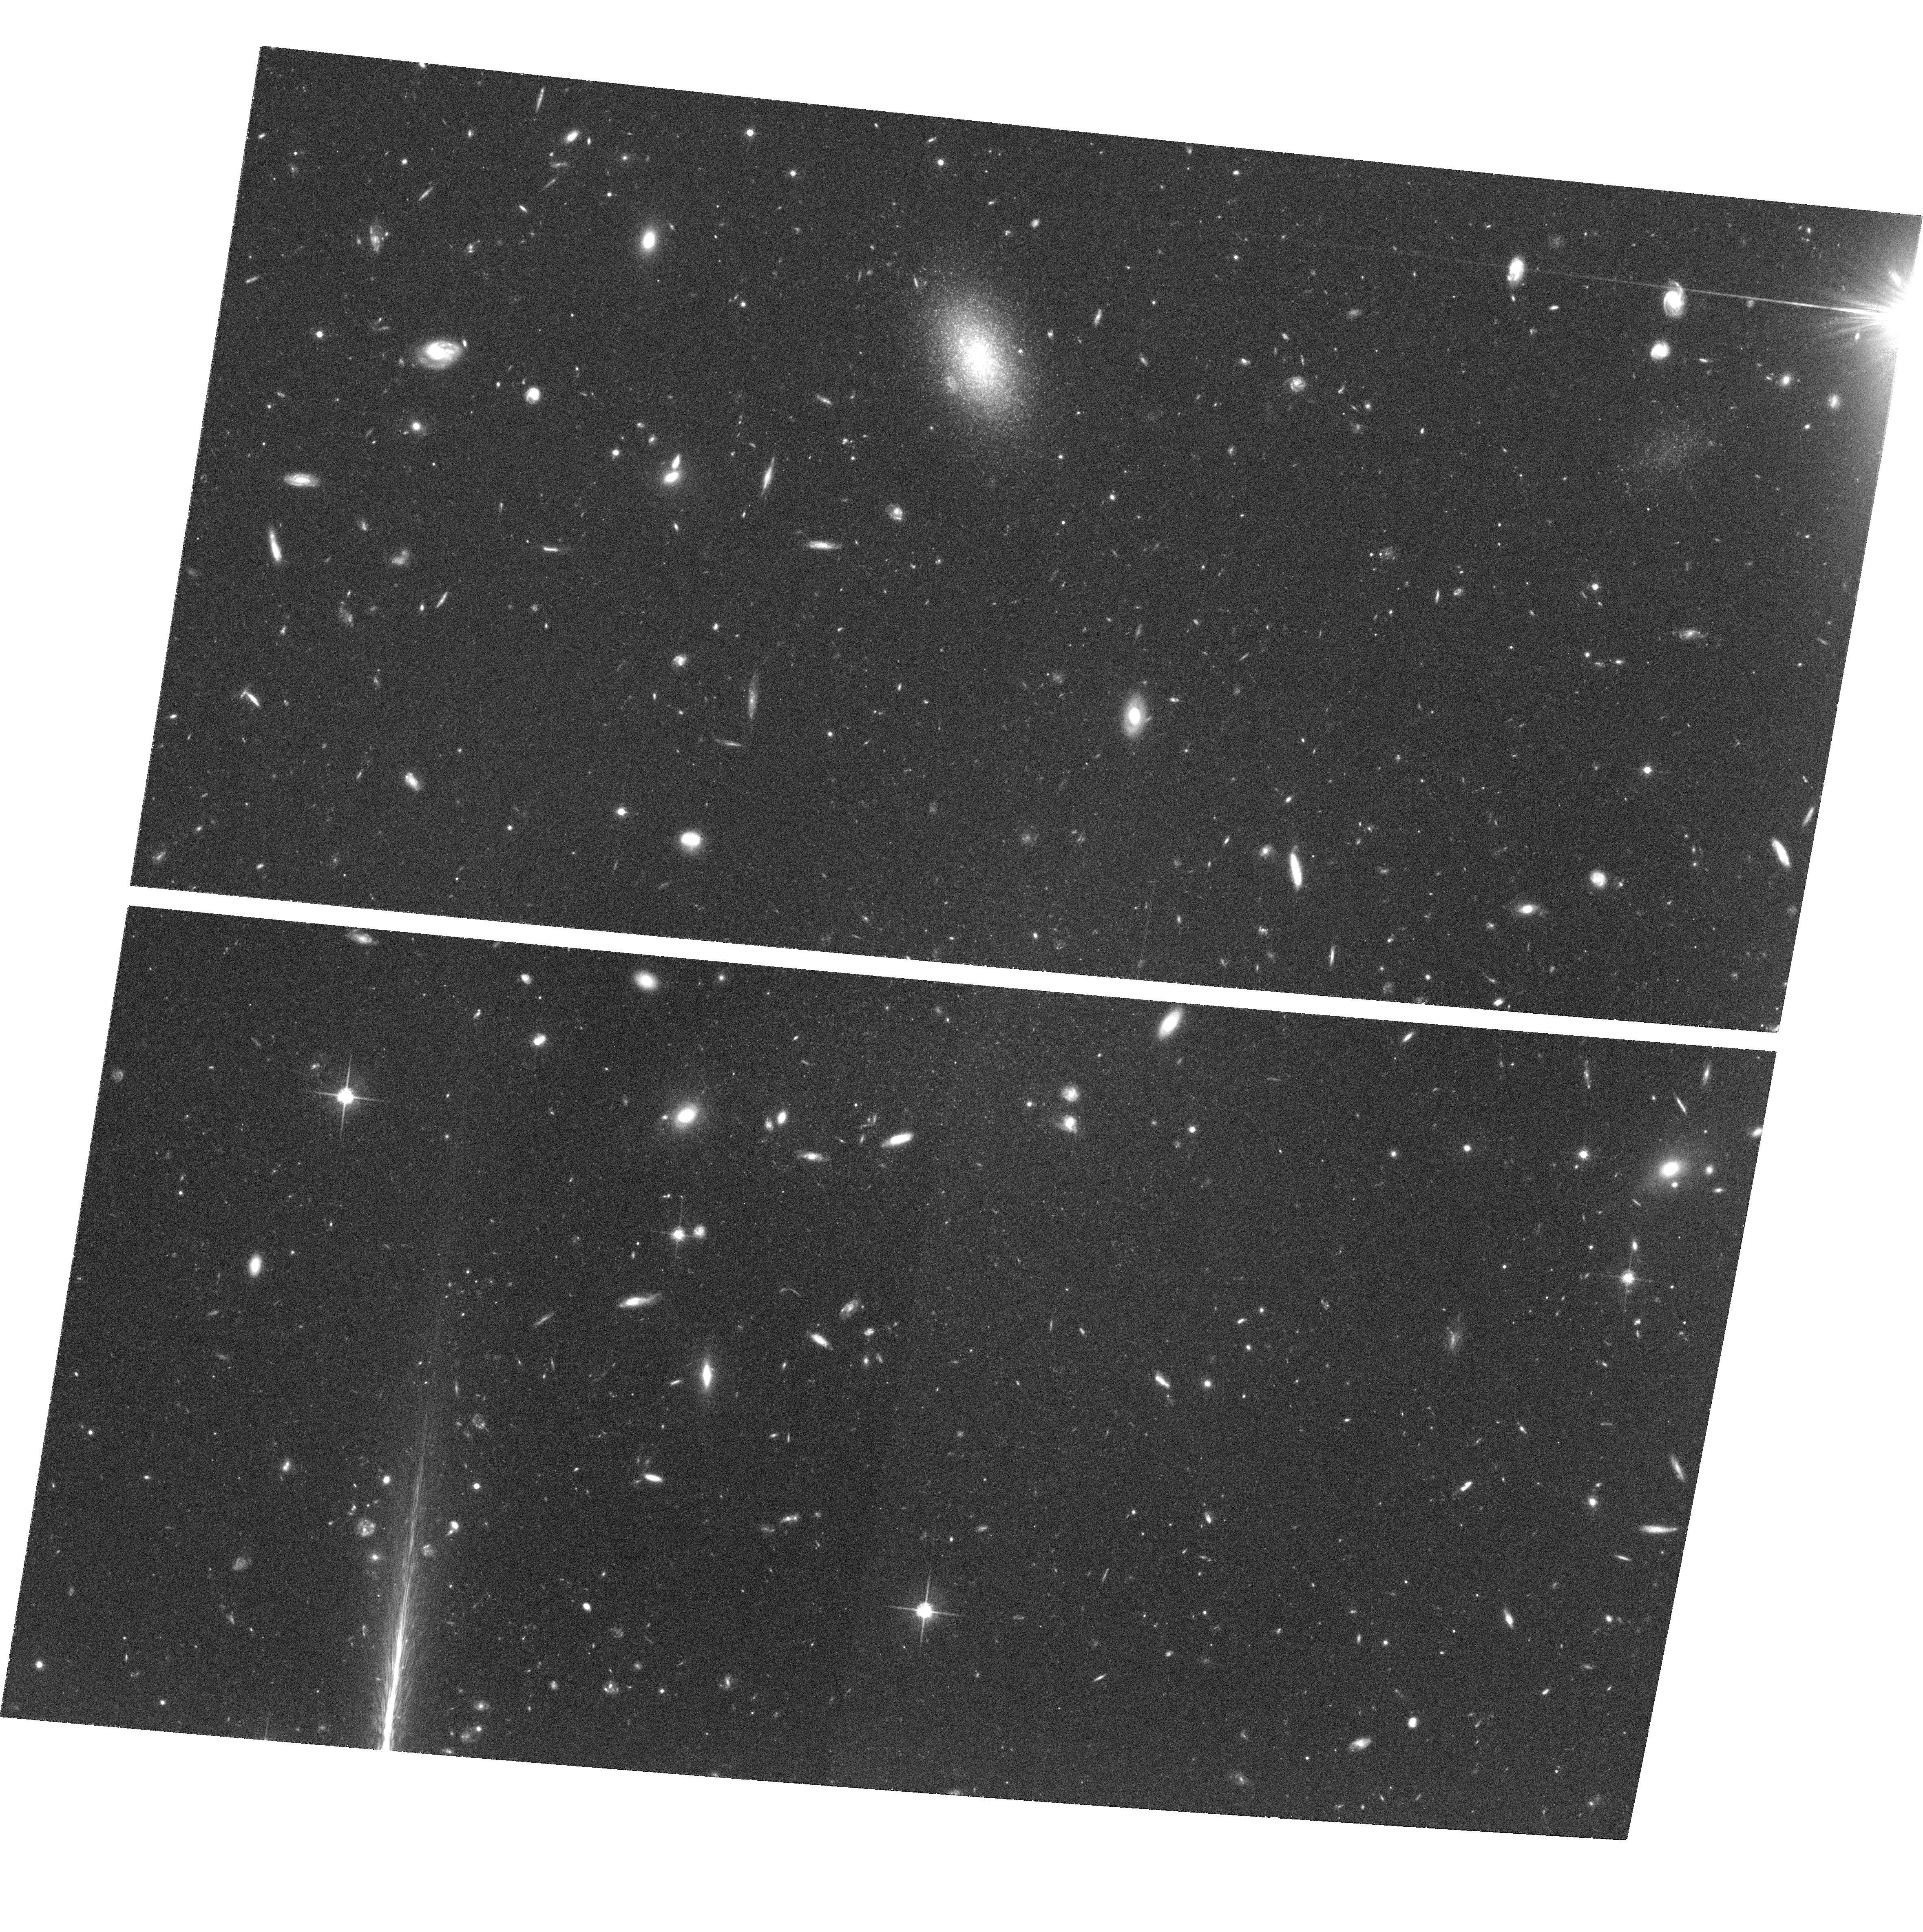
Target: GAL-122648+132118
Instrument: ACS/WFC
Filter: F814W
Exposure: 1.3 h
Observation ID: hst_9363_05_acs_wfc_f814w_j8d805

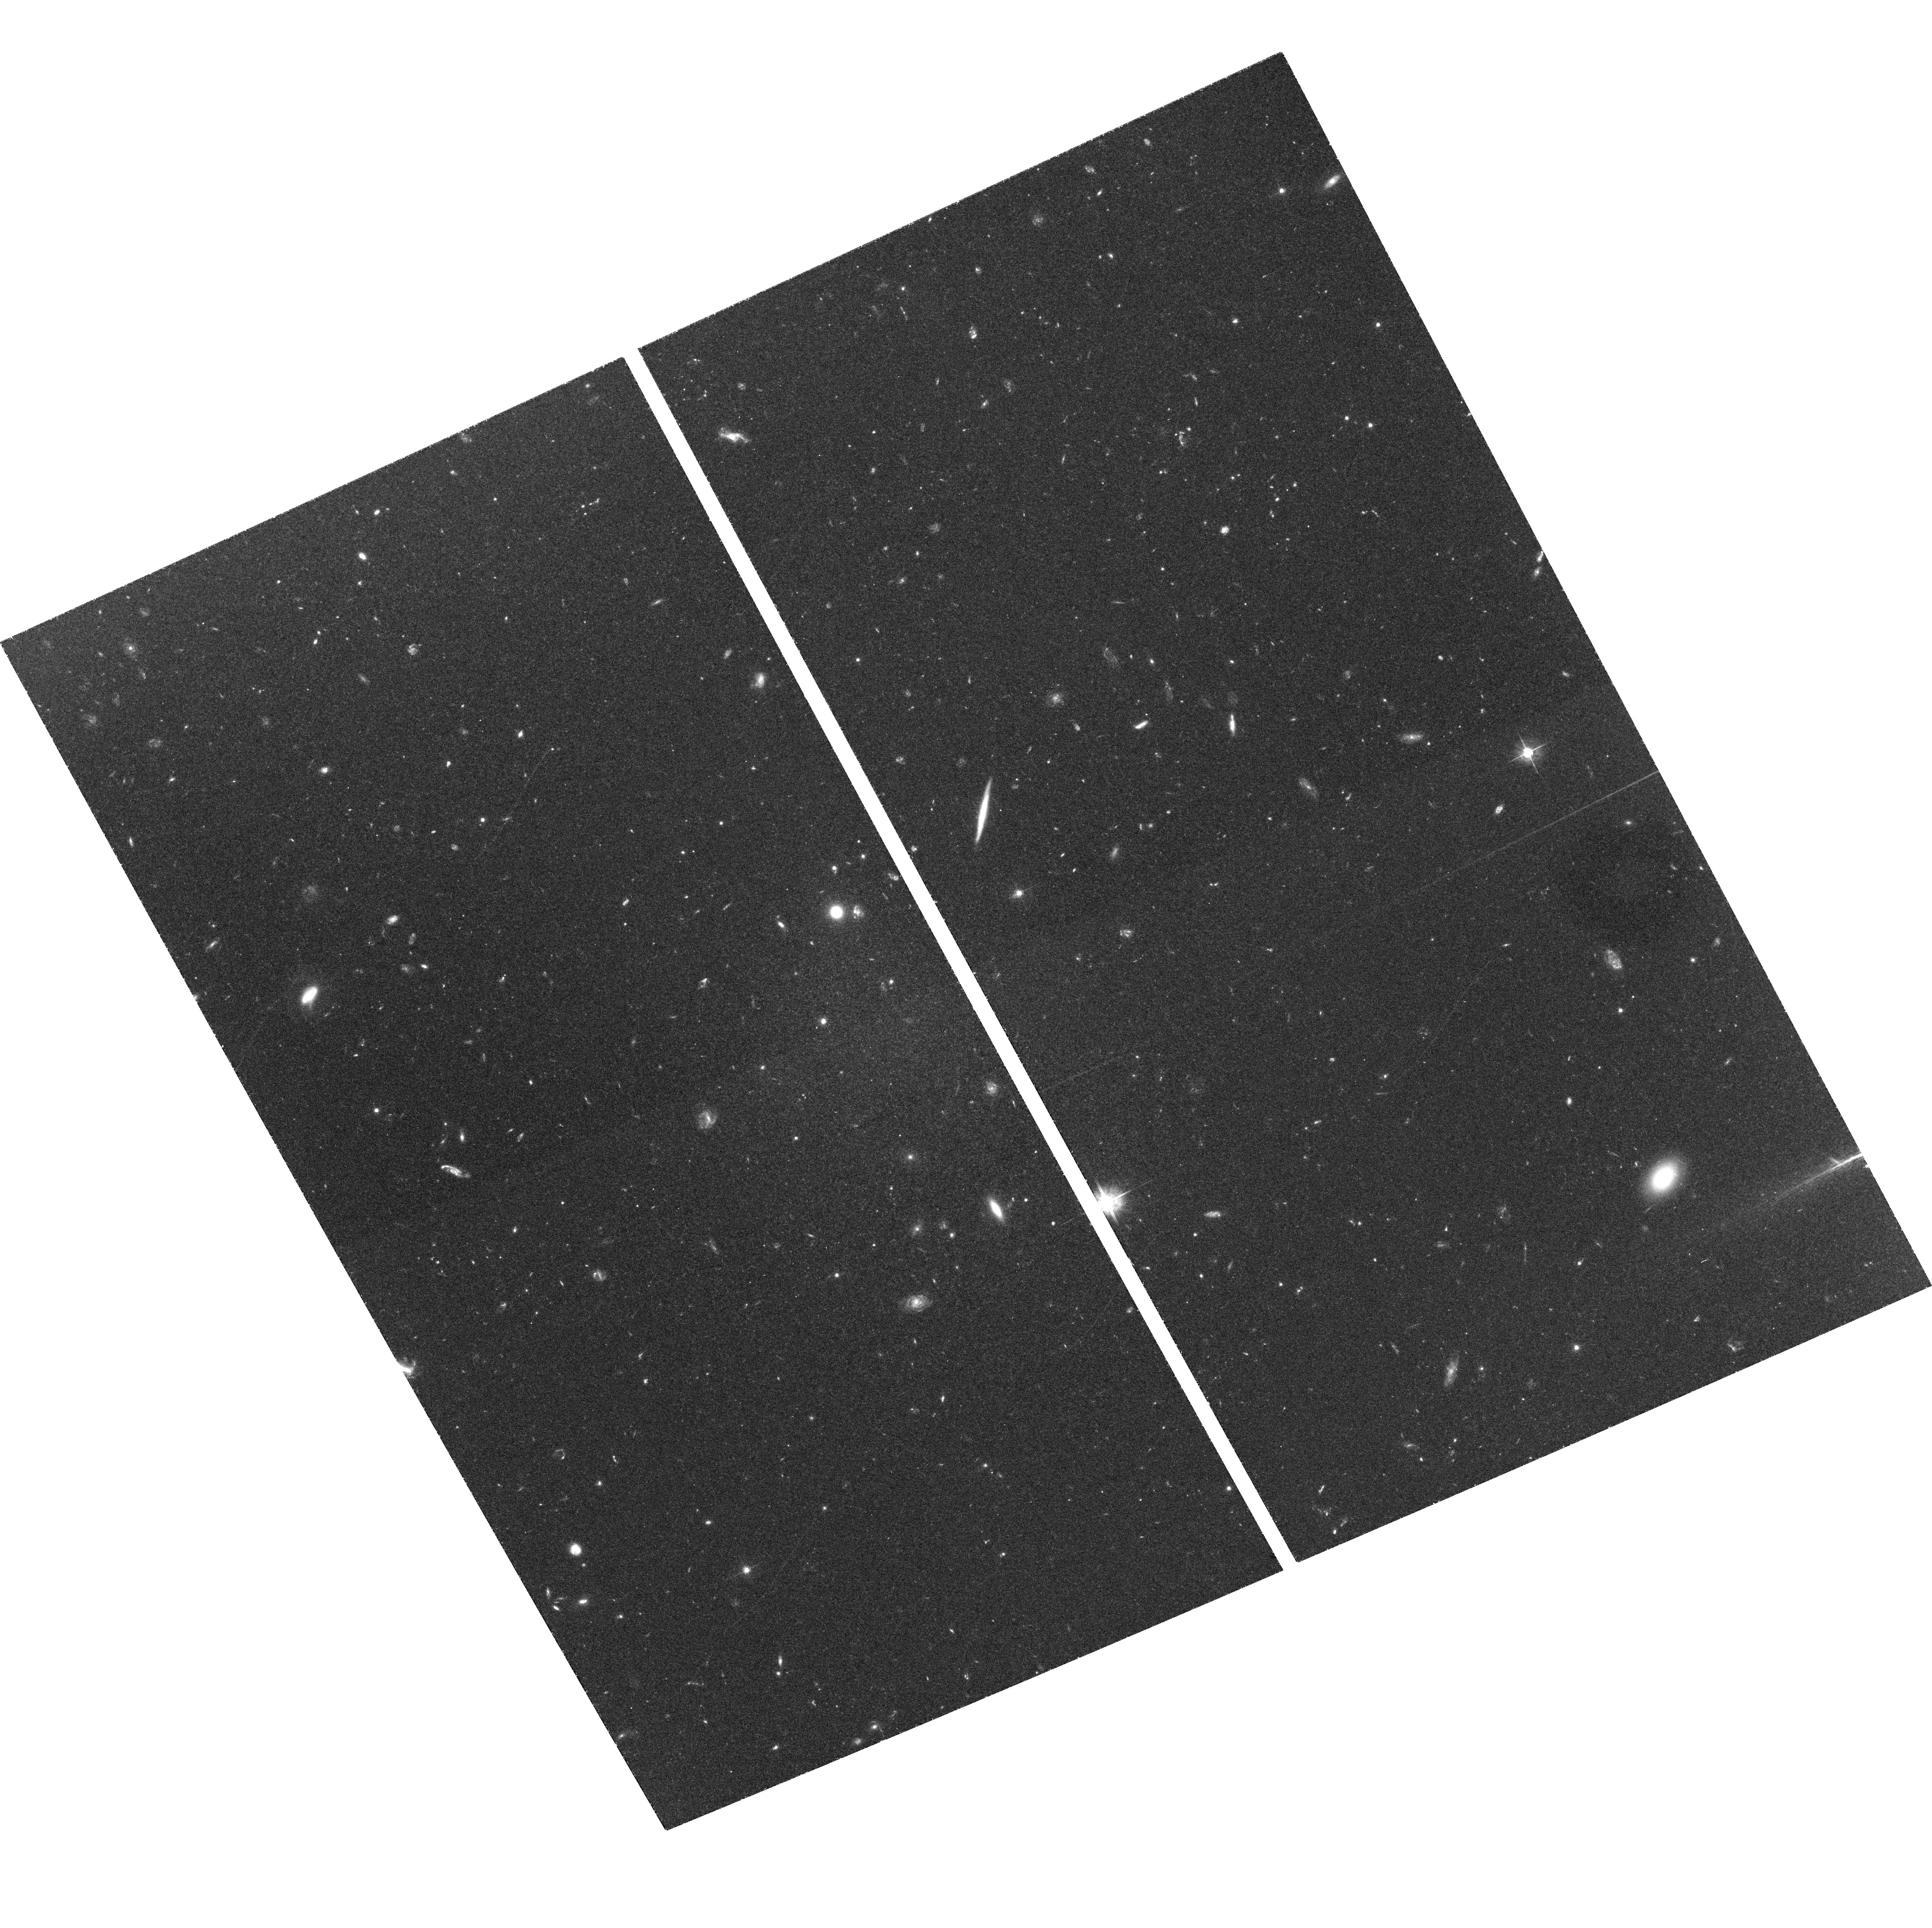
Target: GAL-122620+123425
Instrument: ACS/WFC
Filter: F555W
Exposure: 2.8 h
Observation ID: hst_9363_06_acs_wfc_f555w_j8d806

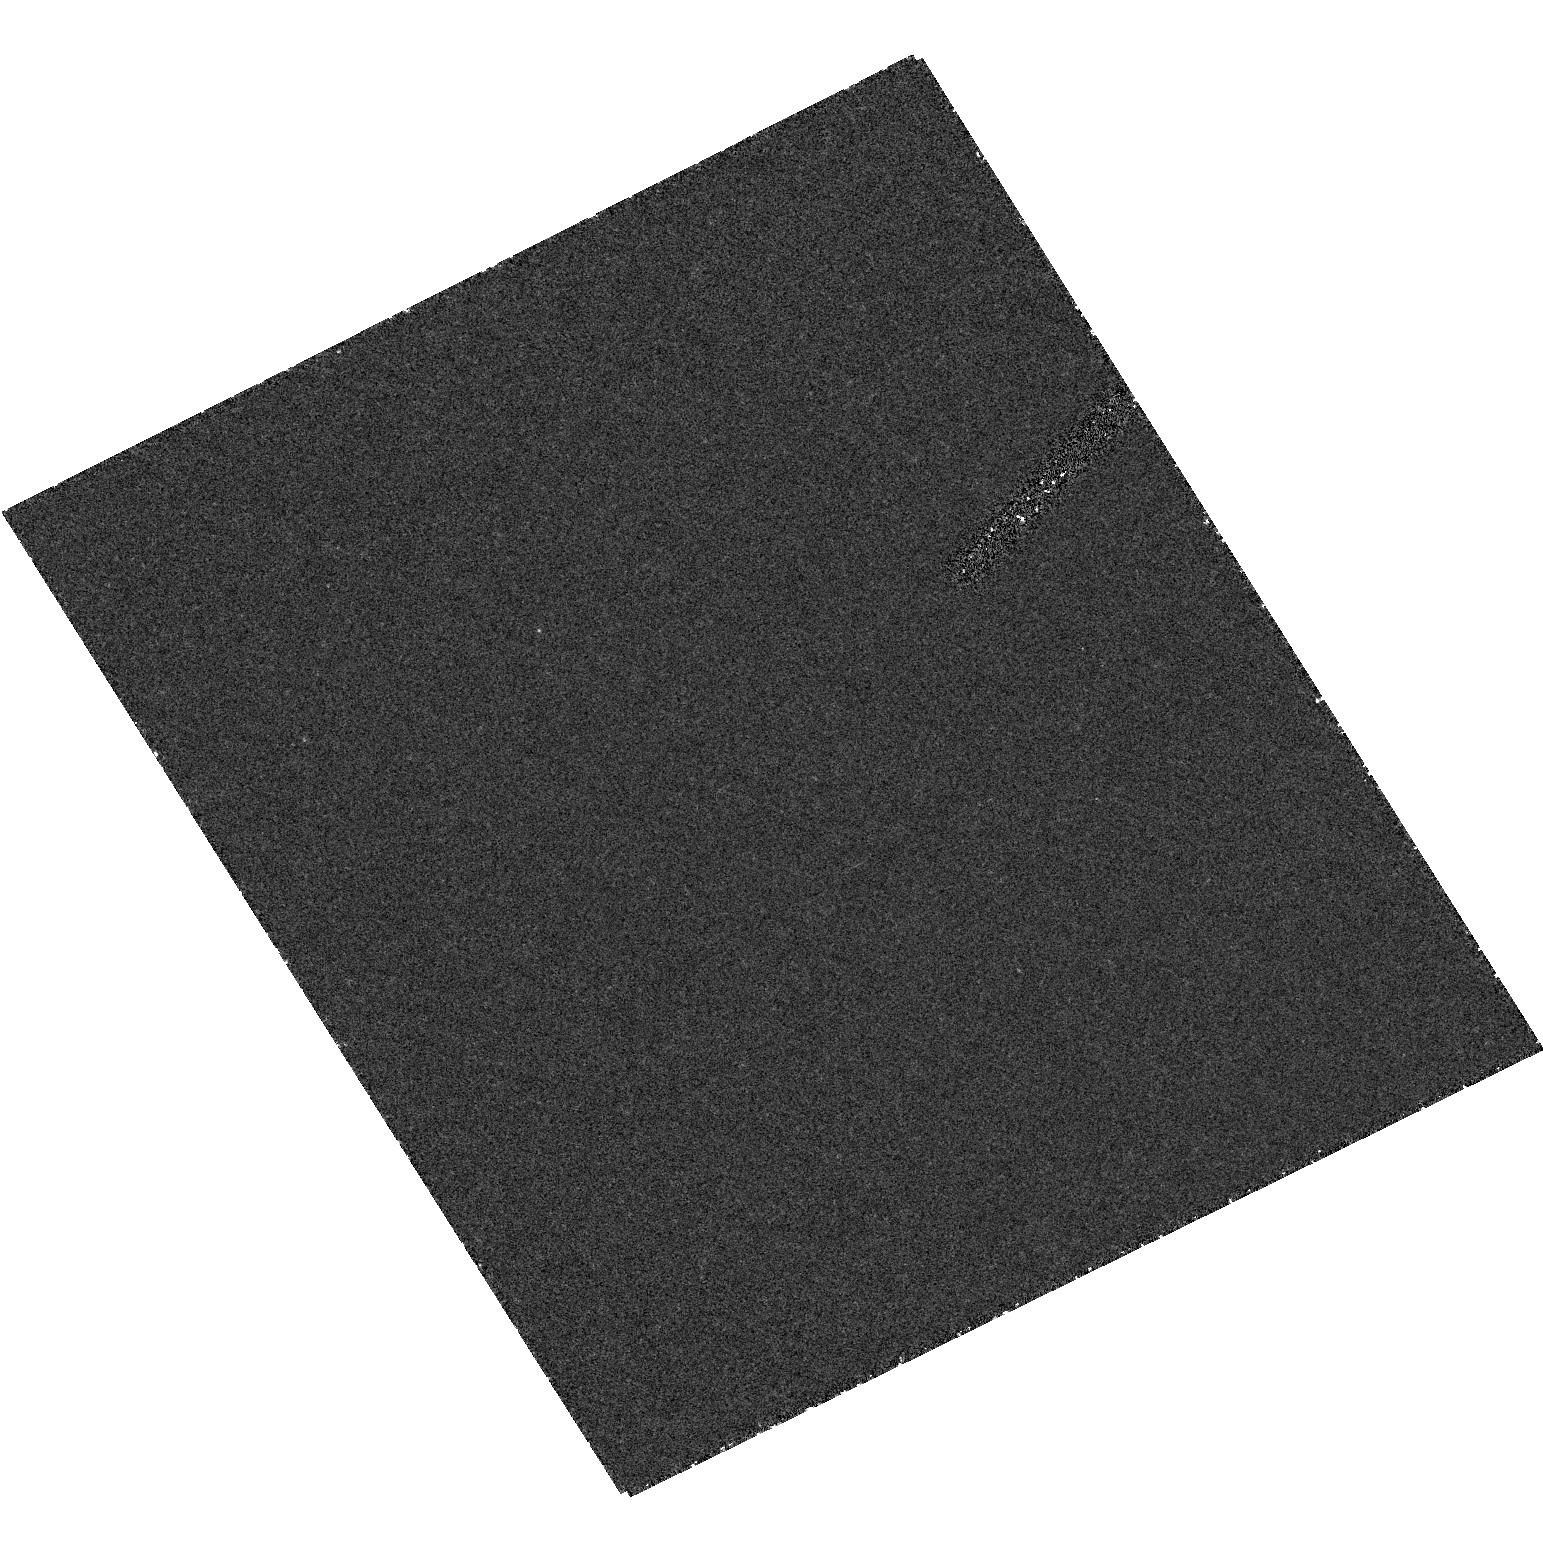
Target: field at RA 186.584°, Dec 12.574°
Instrument: ACS/HRC
Filter: F250W
Exposure: 1.2 h
Observation ID: hst_9363_10_acs_hrc_f250w_j8d810

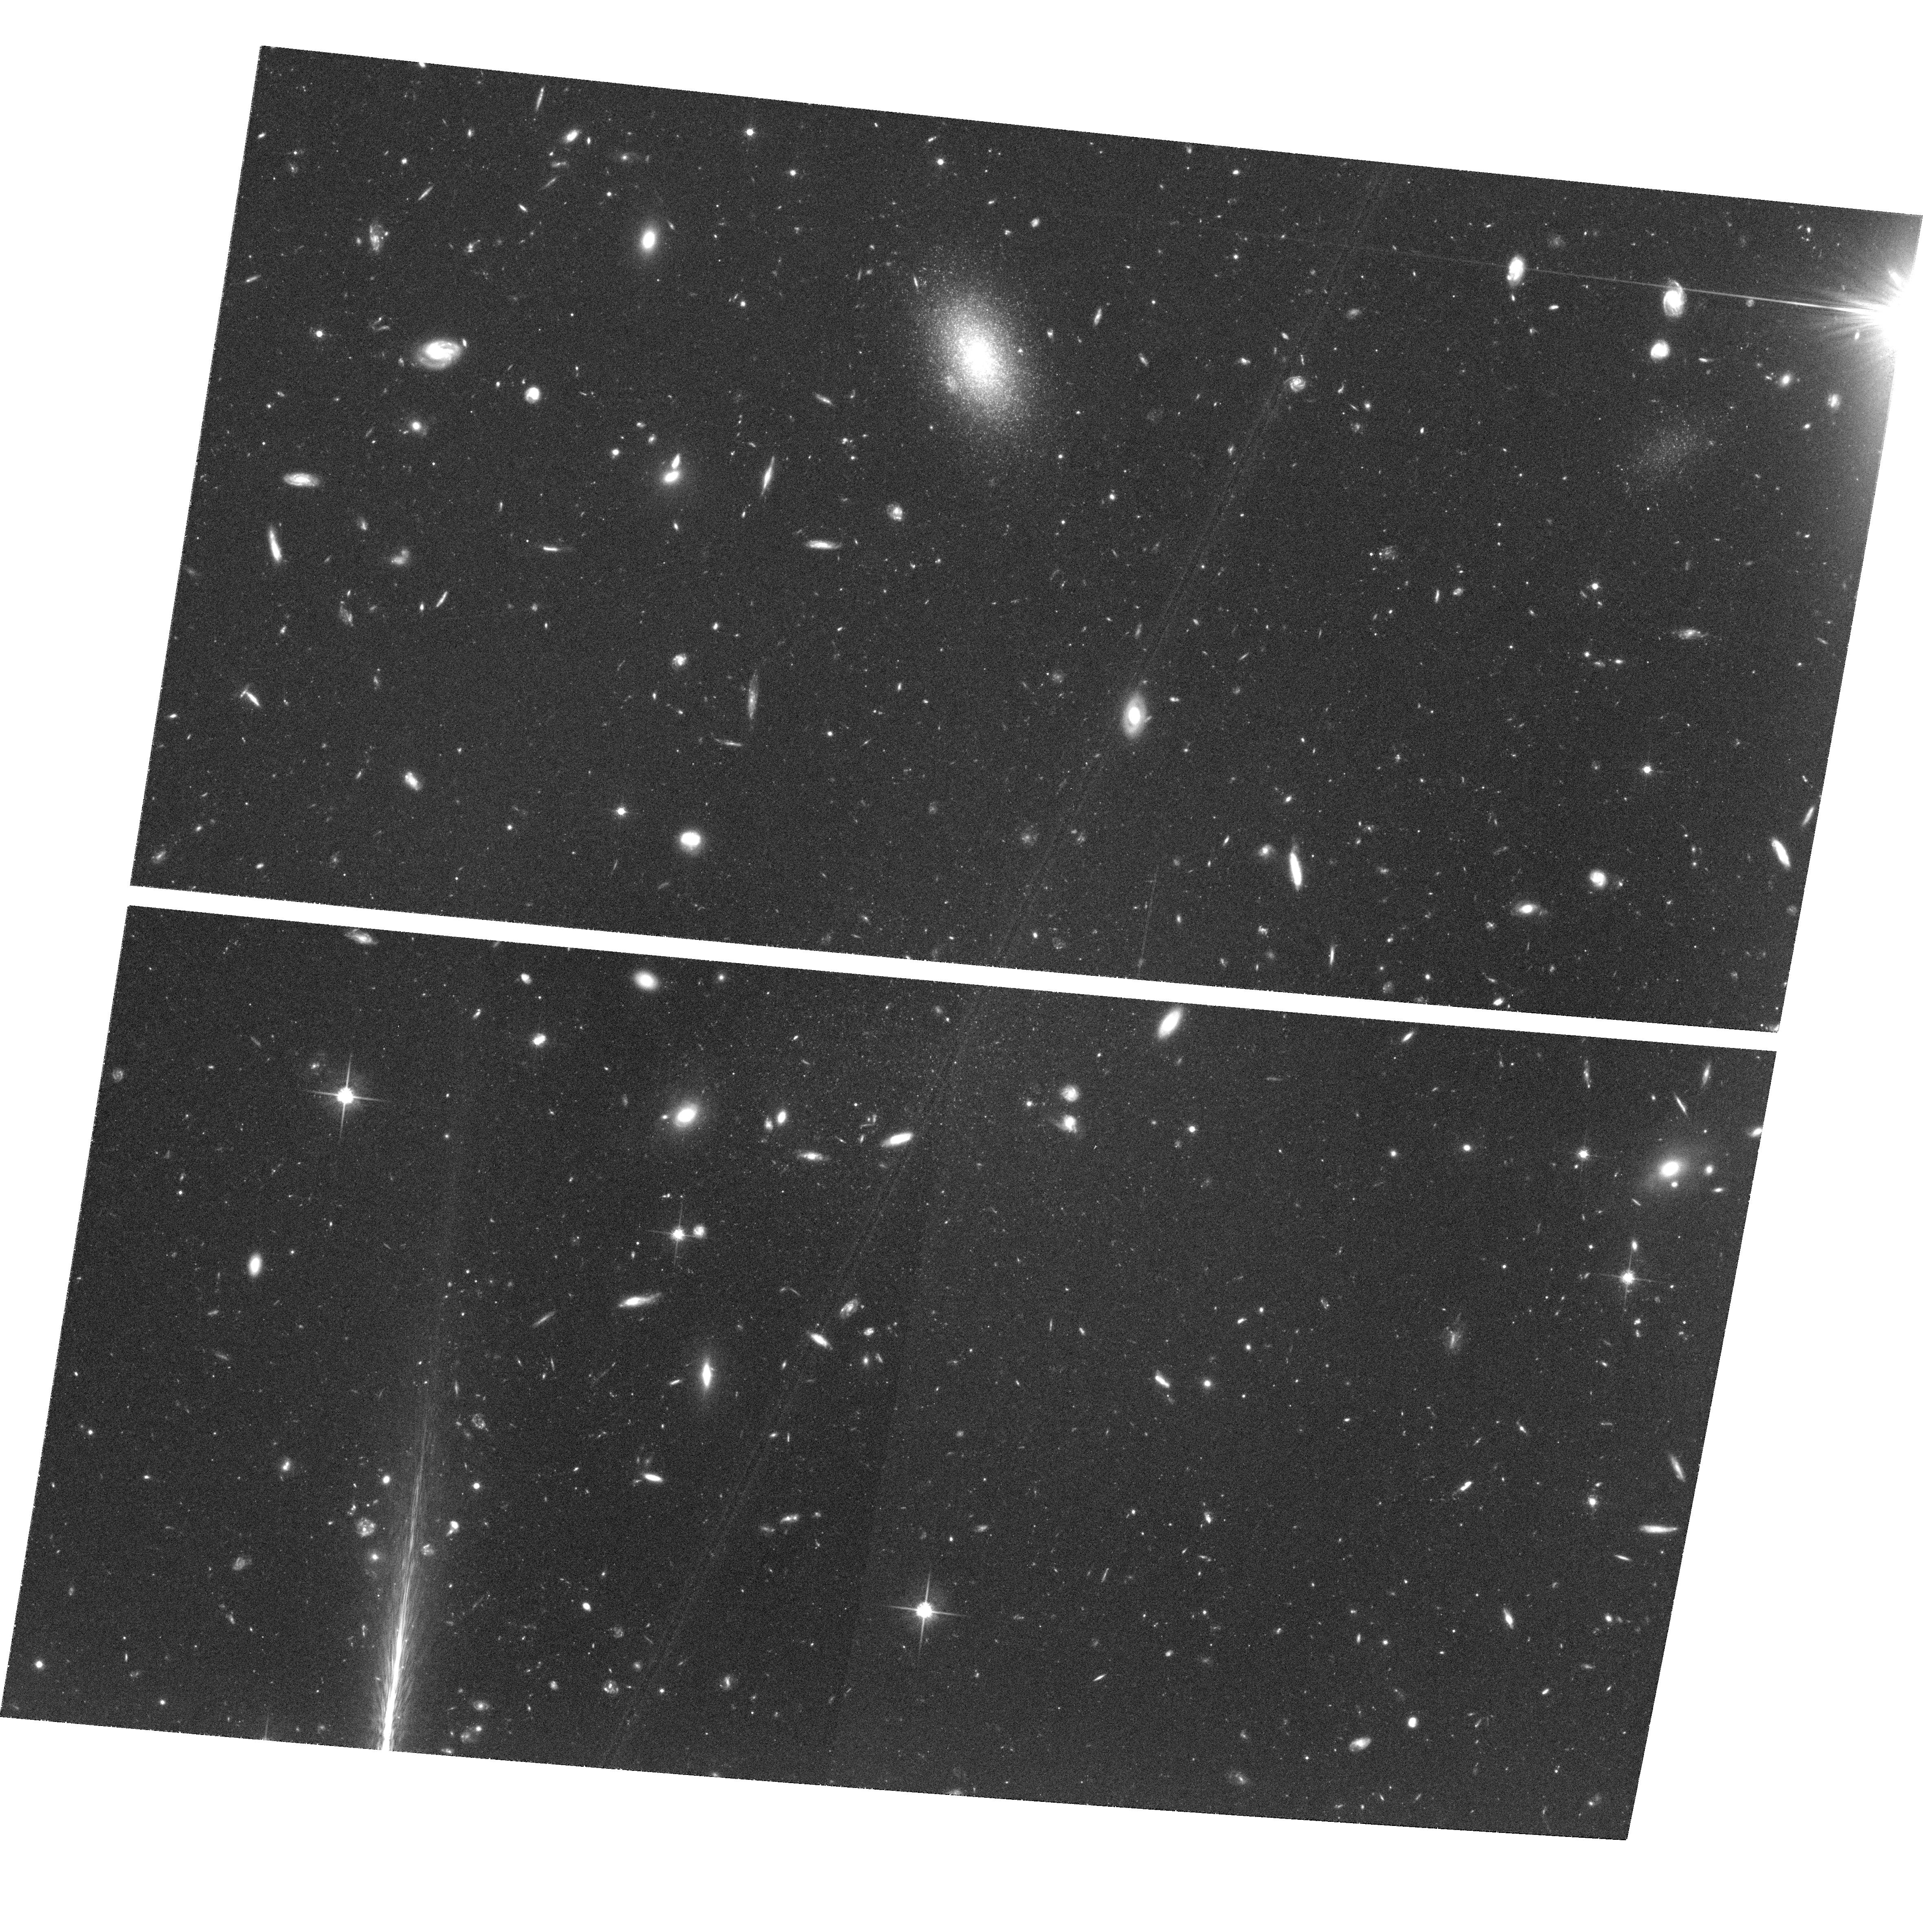
Target: GAL-122648+132118
Instrument: ACS/WFC
Filter: F814W
Exposure: 2.7 h
Observation ID: hst_9363_04_acs_wfc_f814w_j8d804

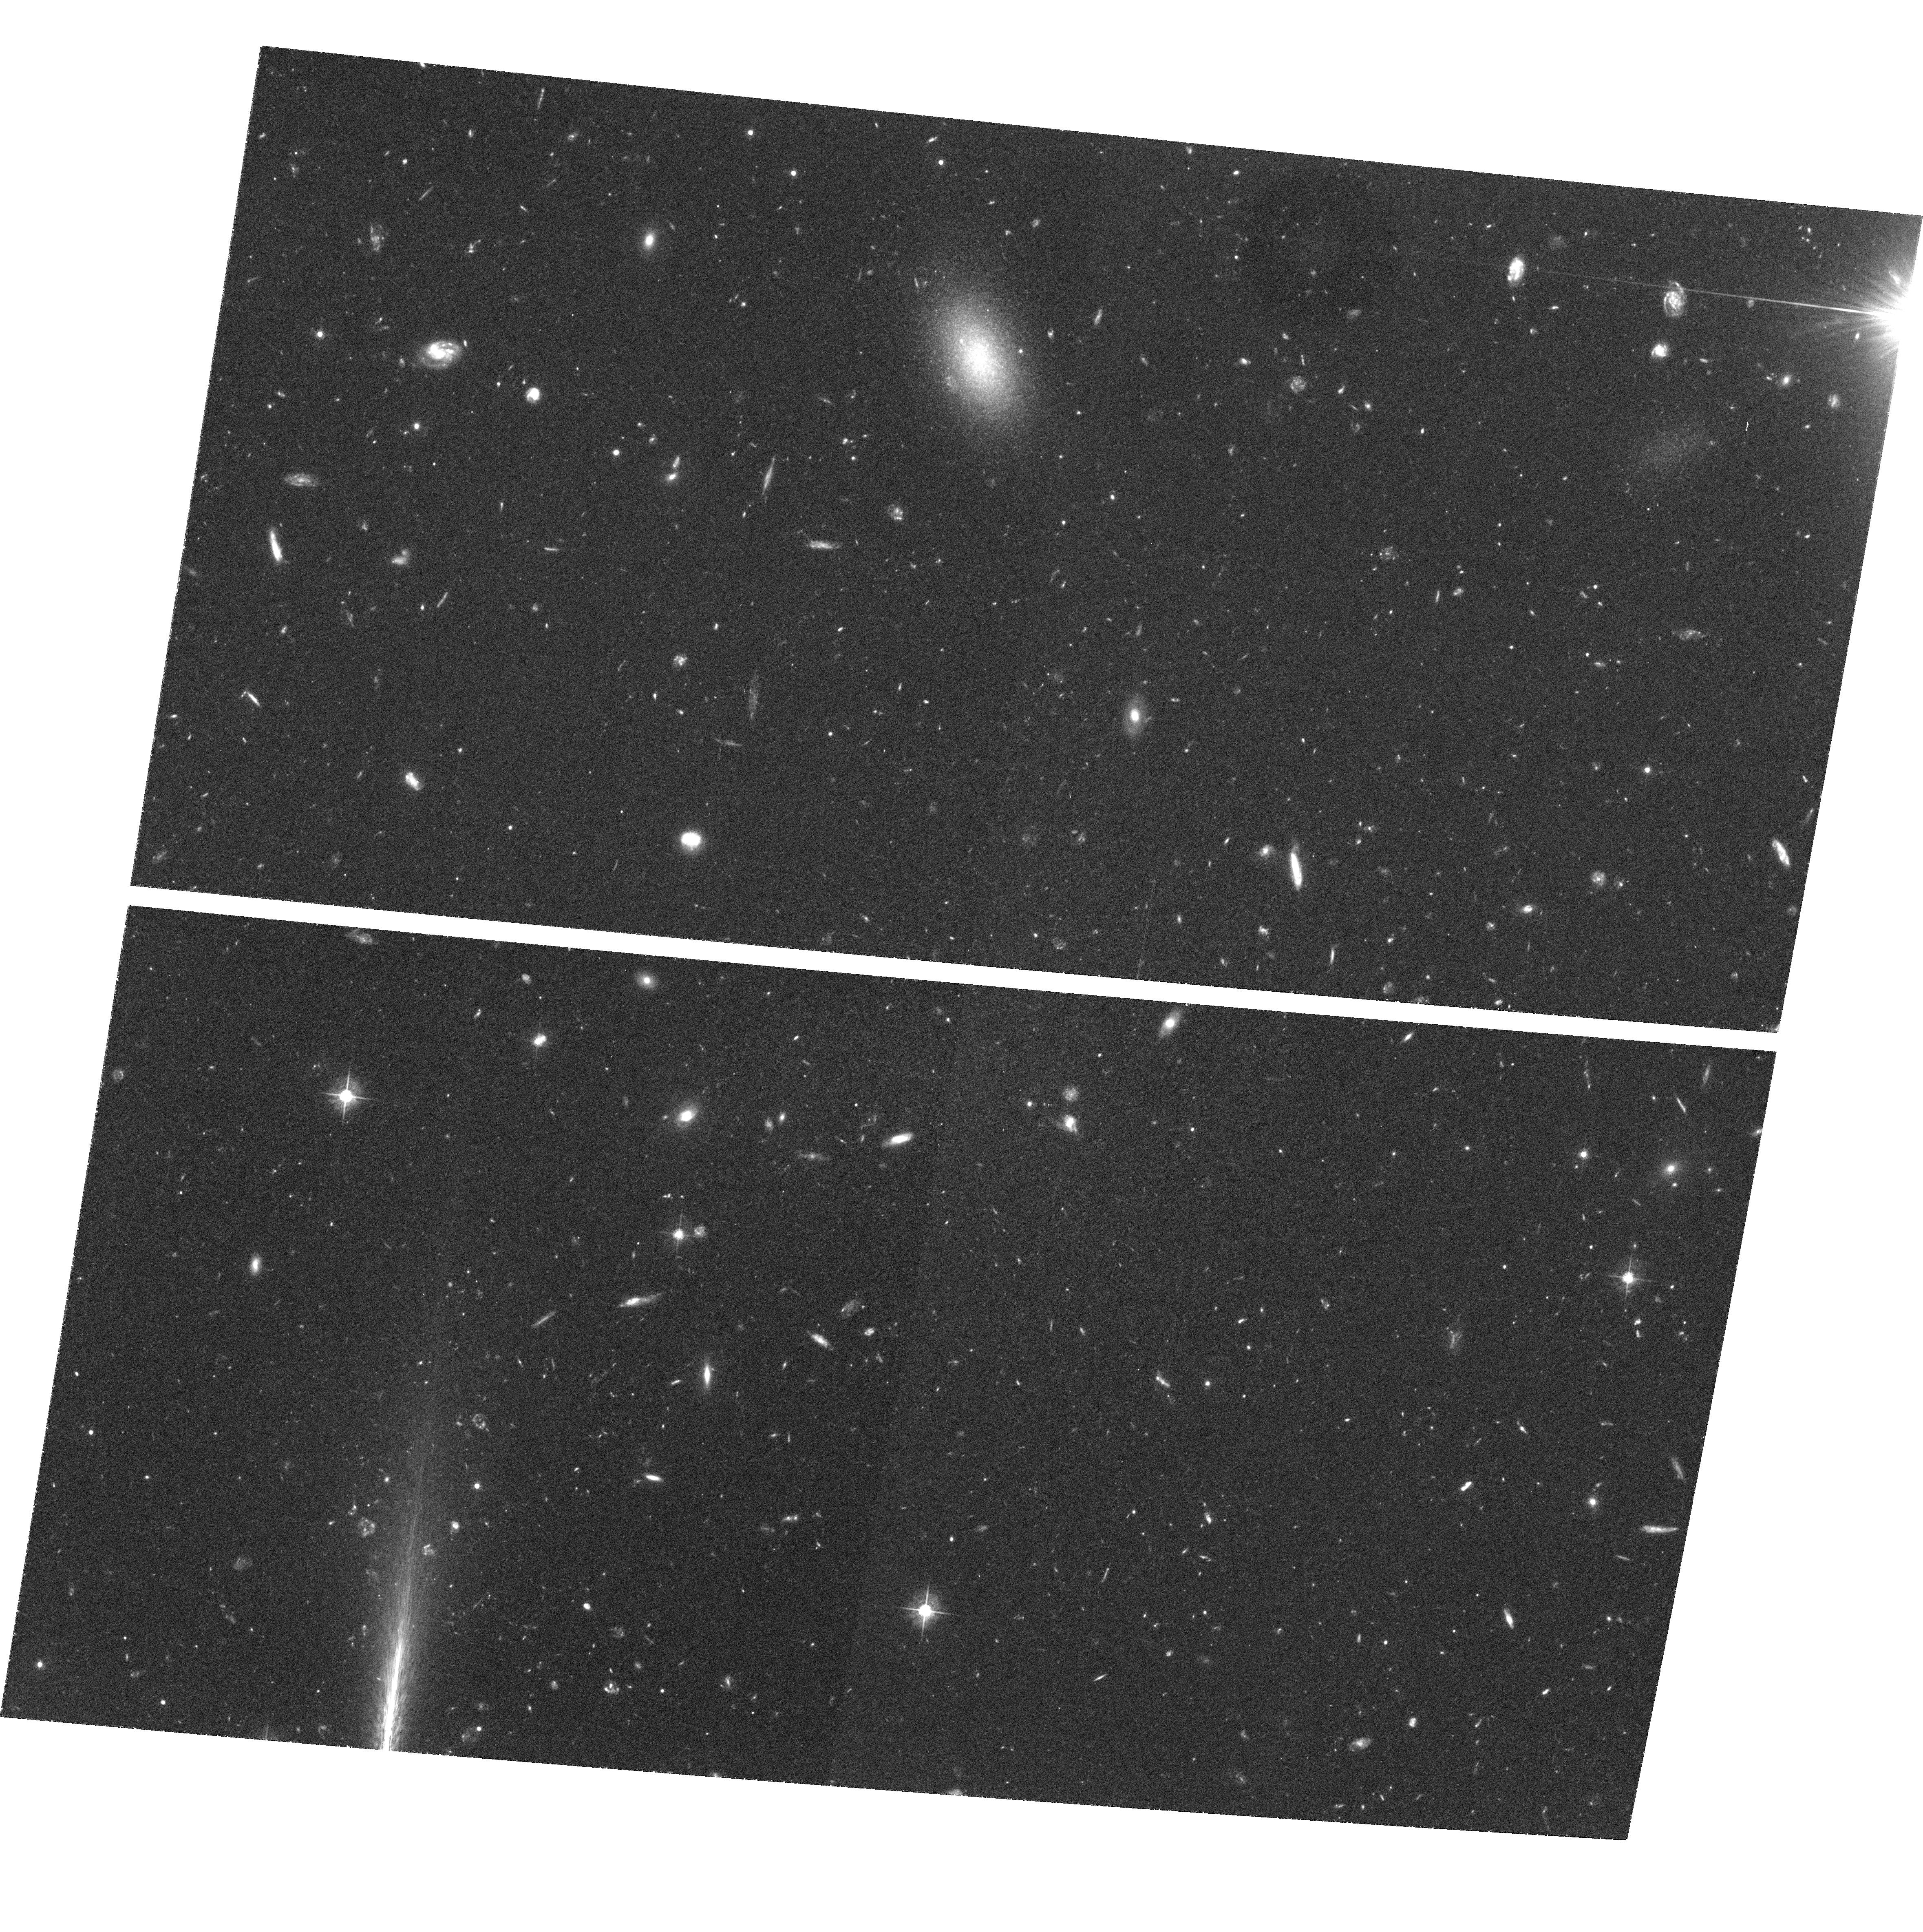
Target: GAL-122648+132118
Instrument: ACS/WFC
Filter: F555W
Exposure: 3.6 h
Observation ID: hst_9363_03_acs_wfc_f555w_j8d803

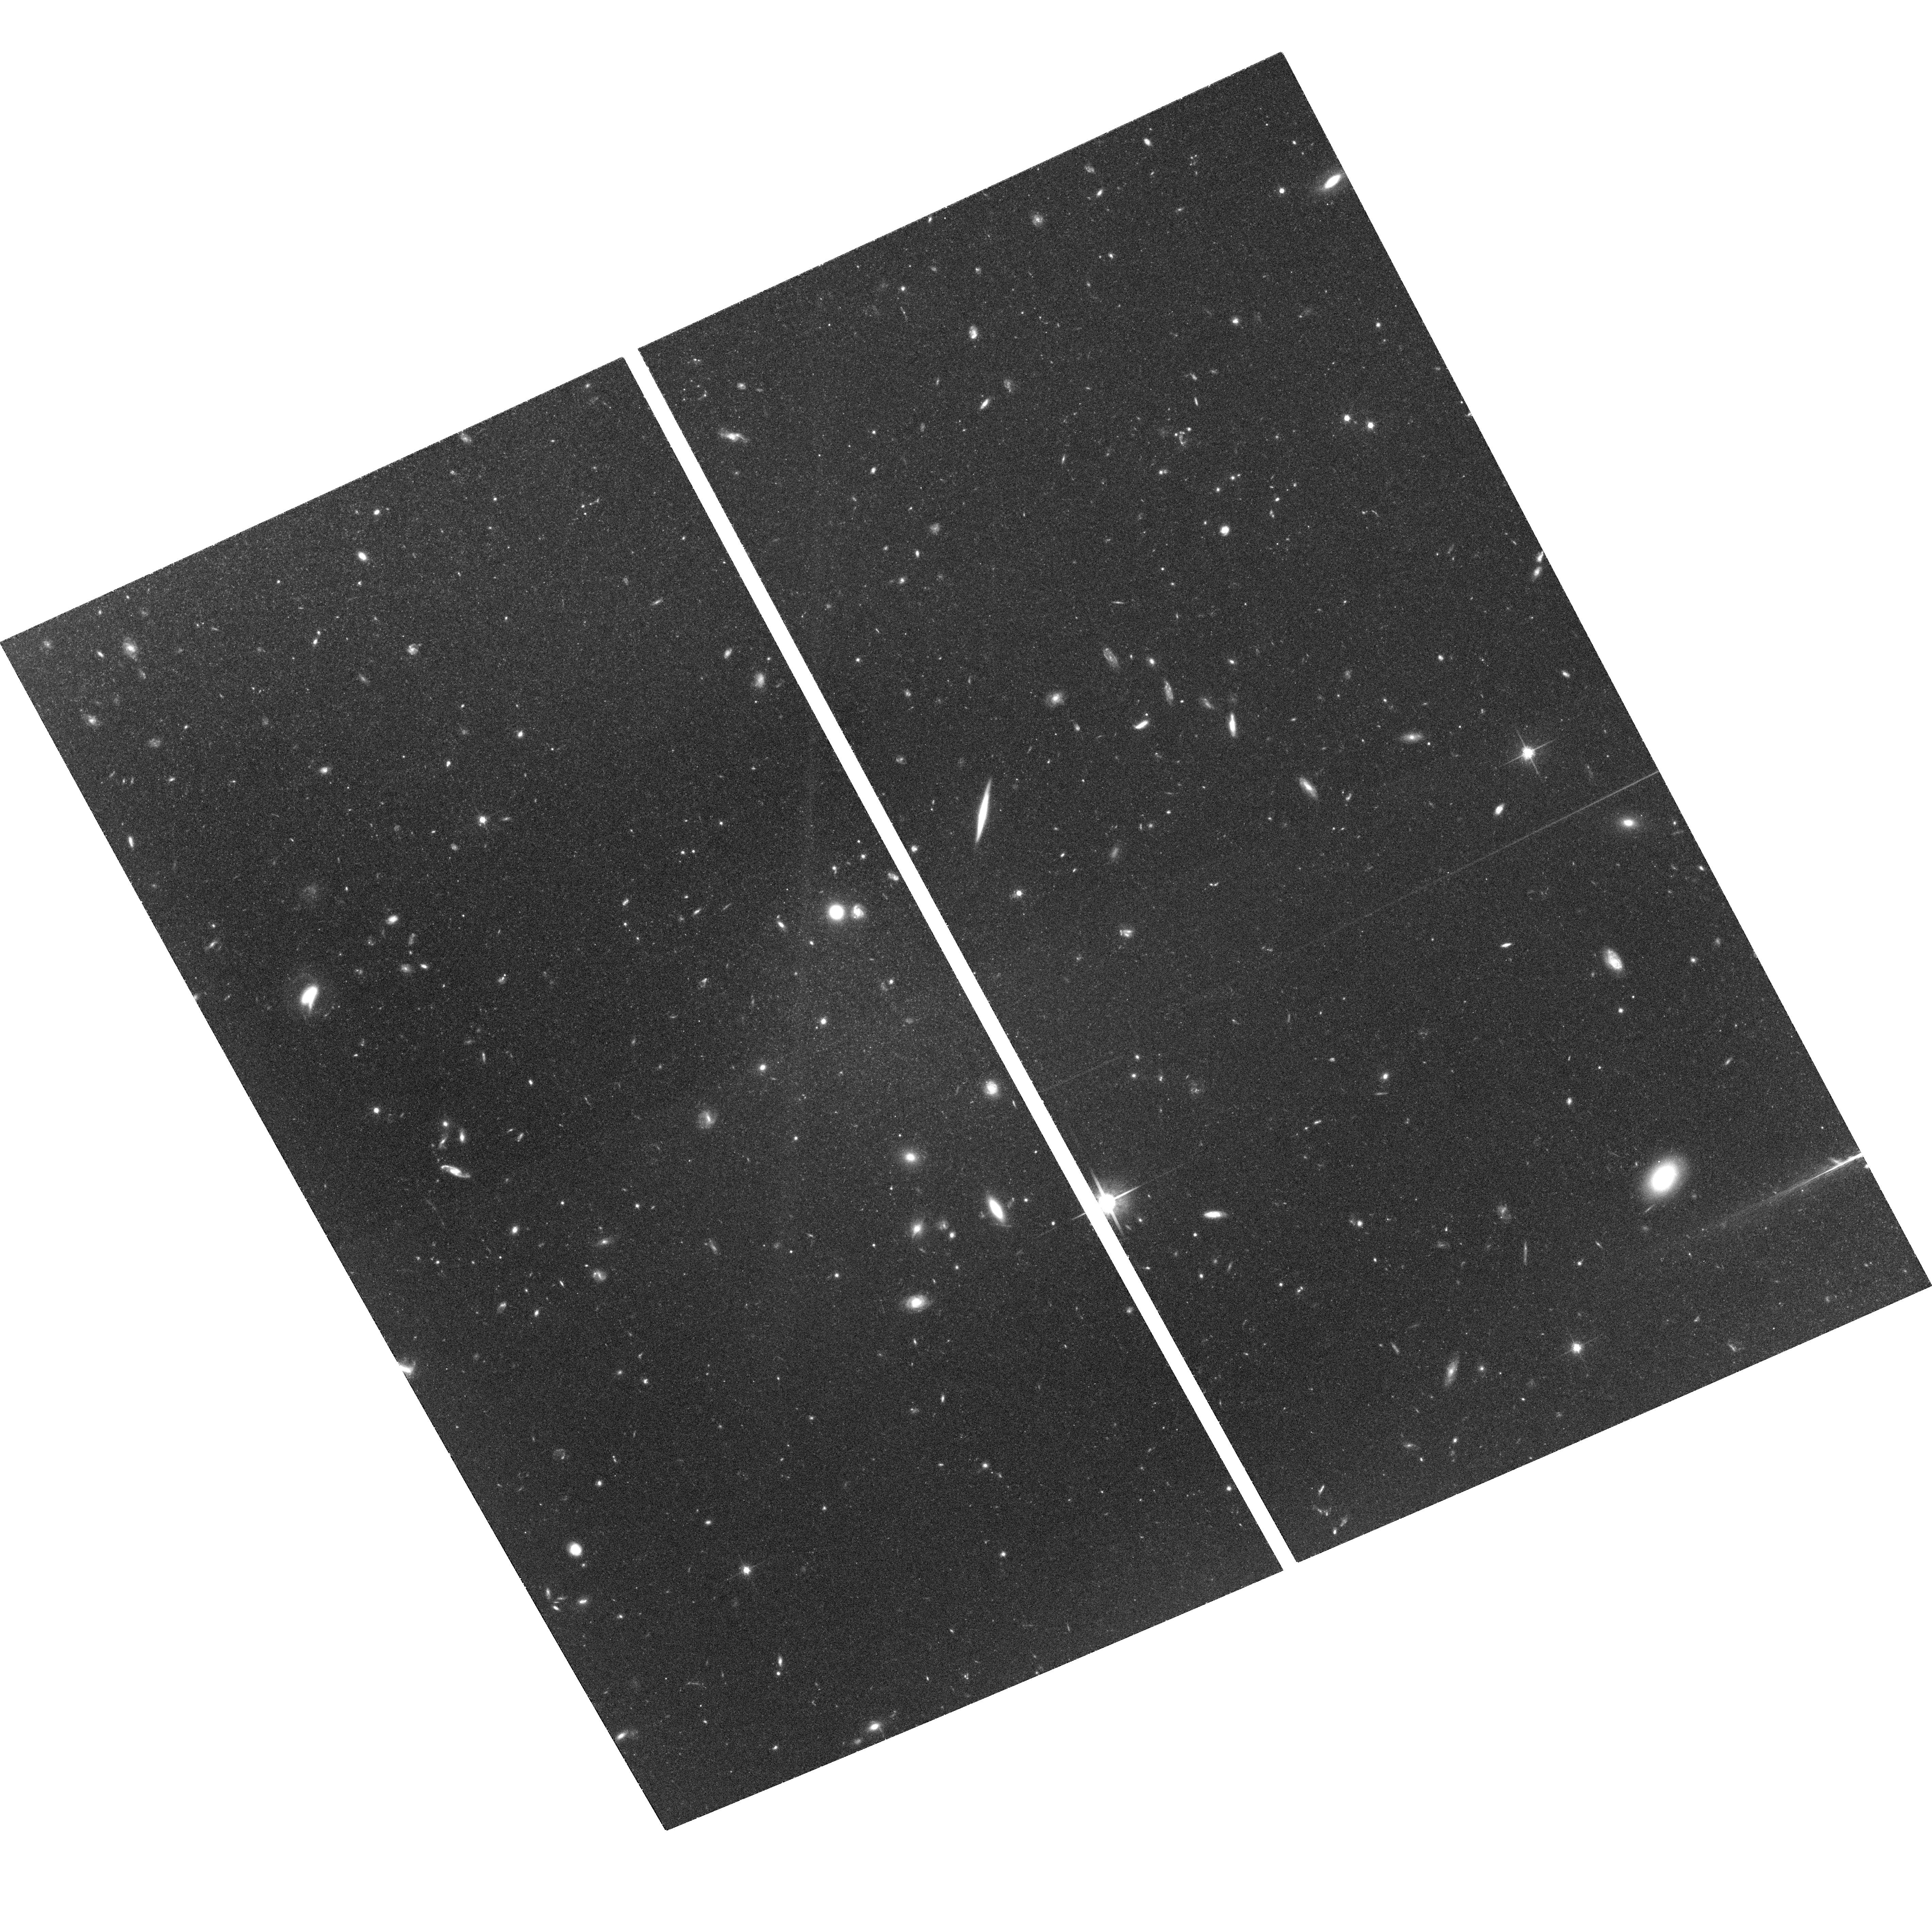
Target: GAL-122620+123425
Instrument: ACS/WFC
Filter: F814W
Exposure: 1.3 h
Observation ID: hst_9363_10_acs_wfc_f814w_j8d810

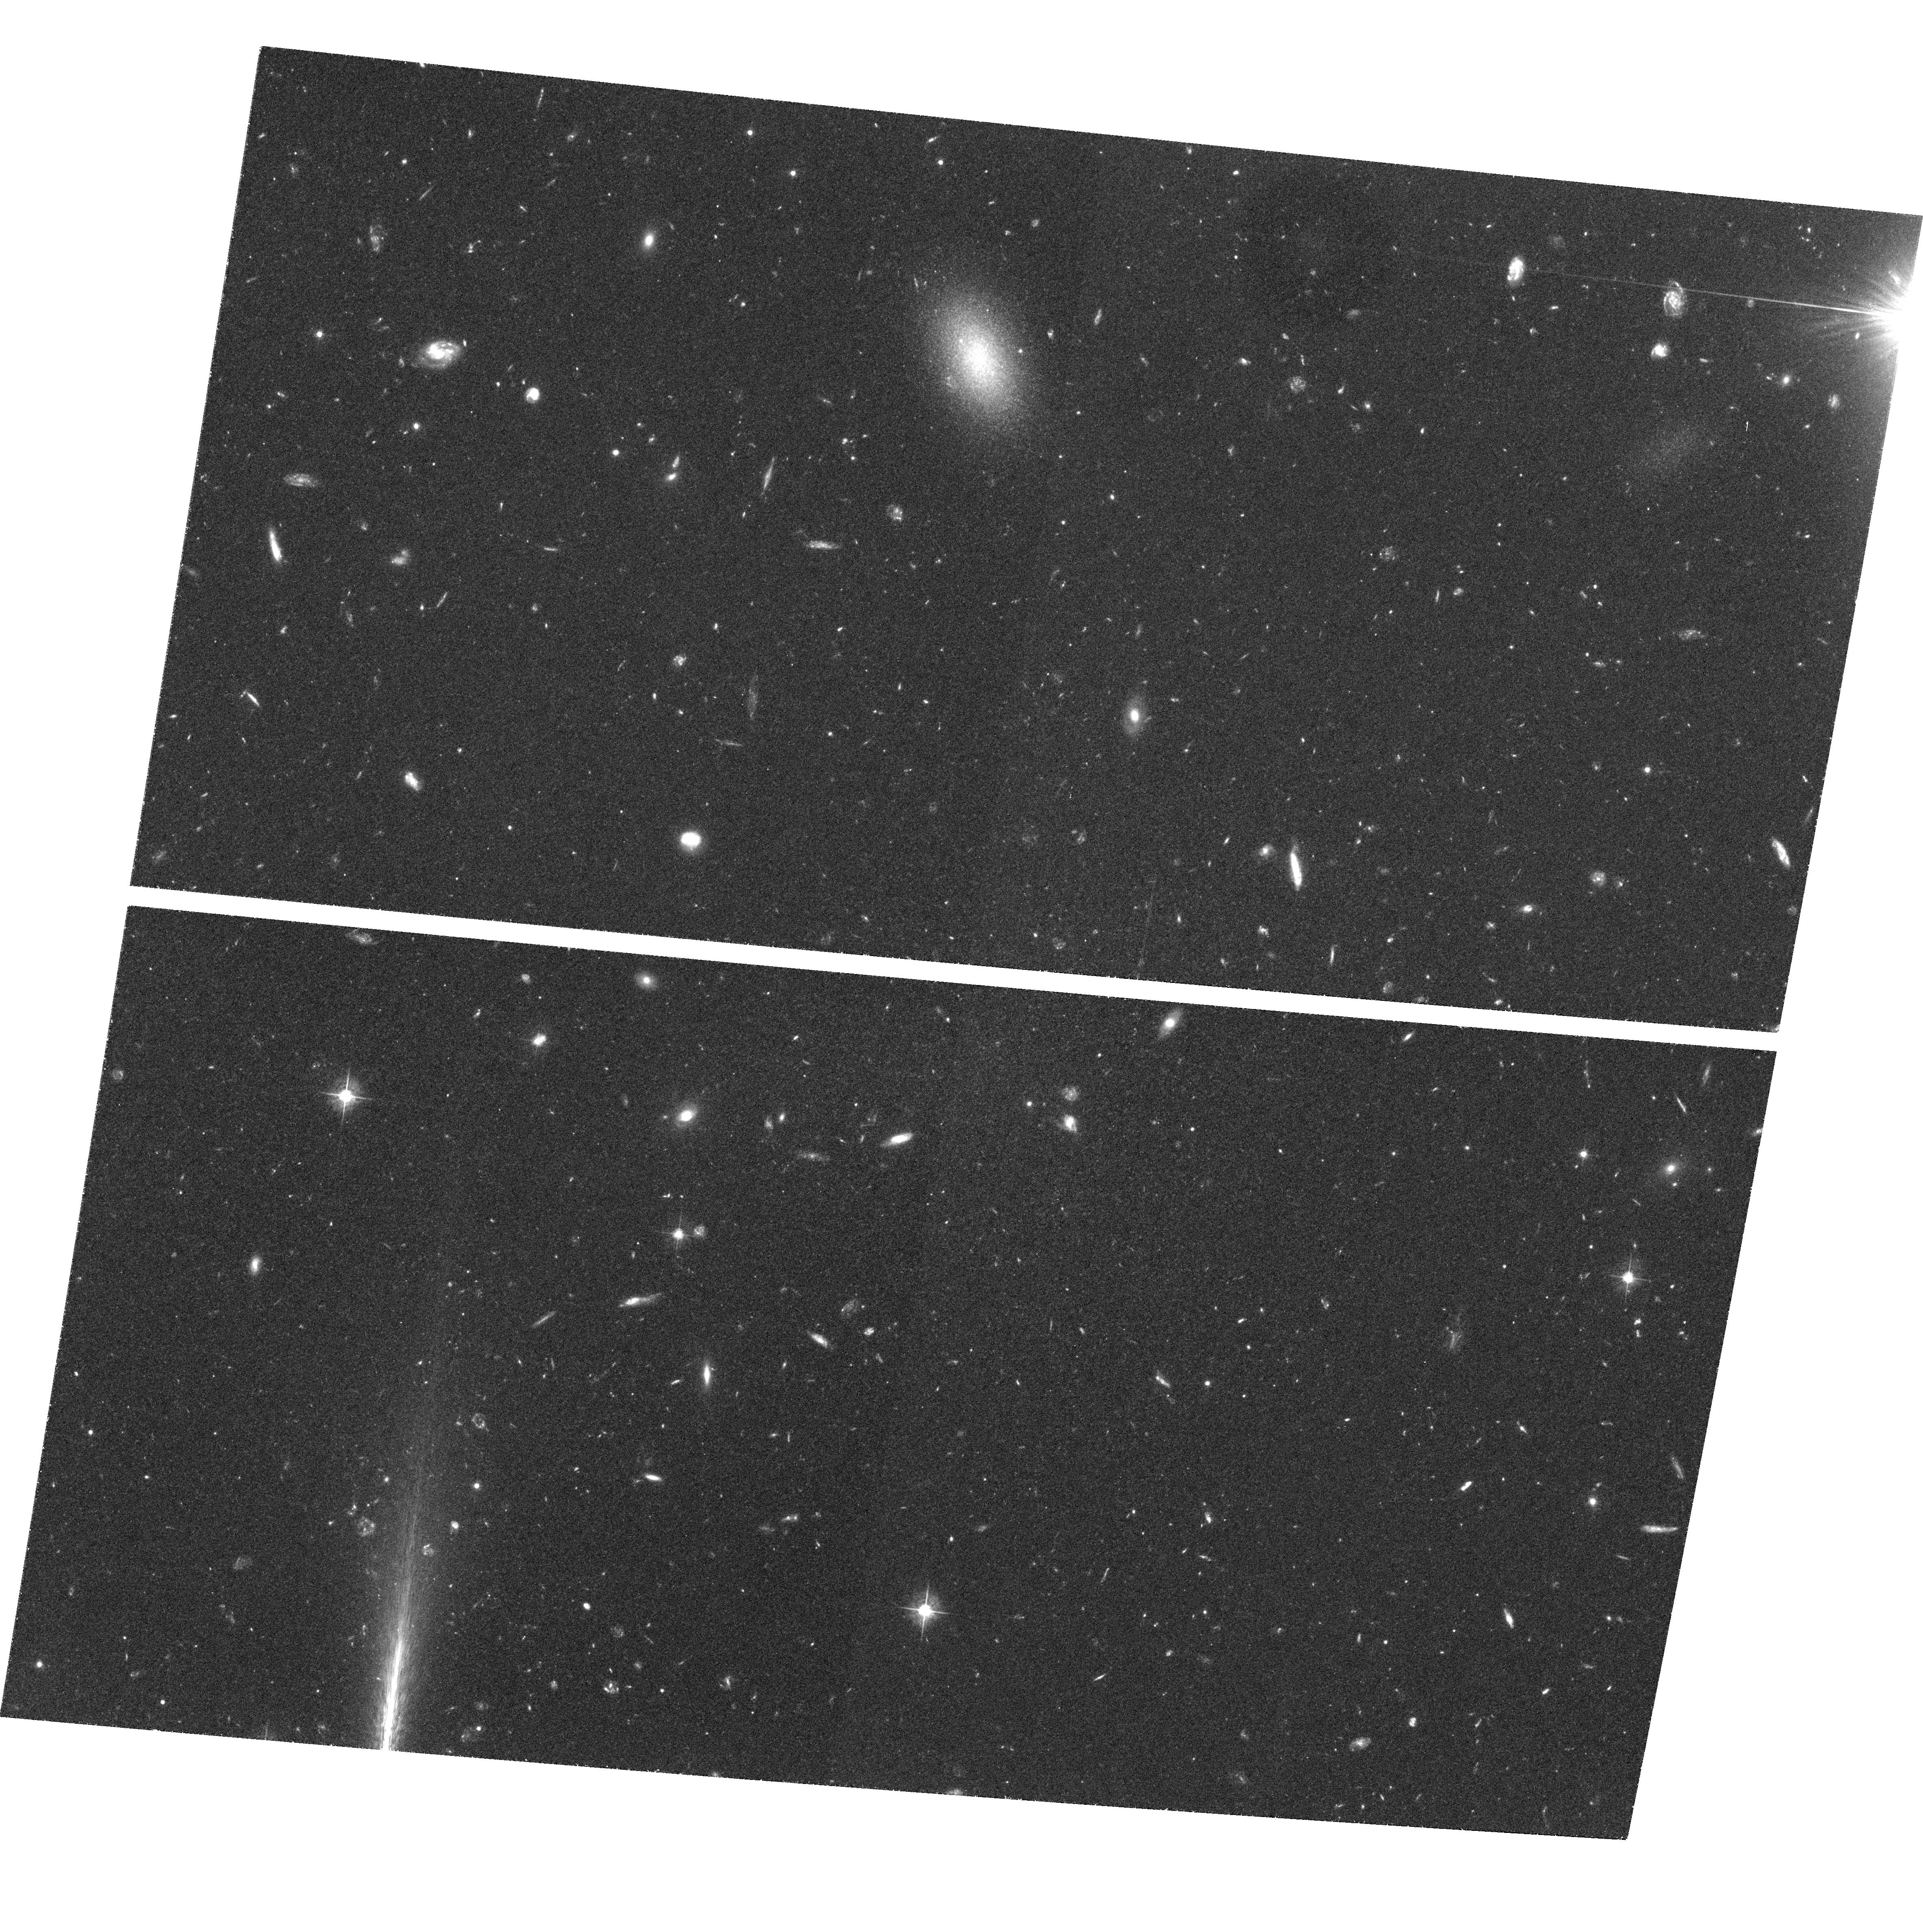
Target: GAL-122648+132118
Instrument: ACS/WFC
Filter: F555W
Exposure: 2.8 h
Observation ID: hst_9363_02_acs_wfc_f555w_j8d802

Ultra Low Surface Brightness Galaxies (PI: Caldwell, Nelson)

Extremely low surface brightness galaxies have been detected in the Virgo cluster, which are 2 magnitudes fainter than any previously known in that cluster or even in the Local Group. ACS images of three of these should resolve stars at the giant branch tip, and allow us to determine distances, mean metal abundance of the stars, and rough ages. Confirmation of the nature of these galaxies will provide evidence that dark matter halos are pervasive in the universe, extending to galaxies with stellar densities 6 times lower than currently known. These resolved stars would be the most distant yet observed accurately by HST.